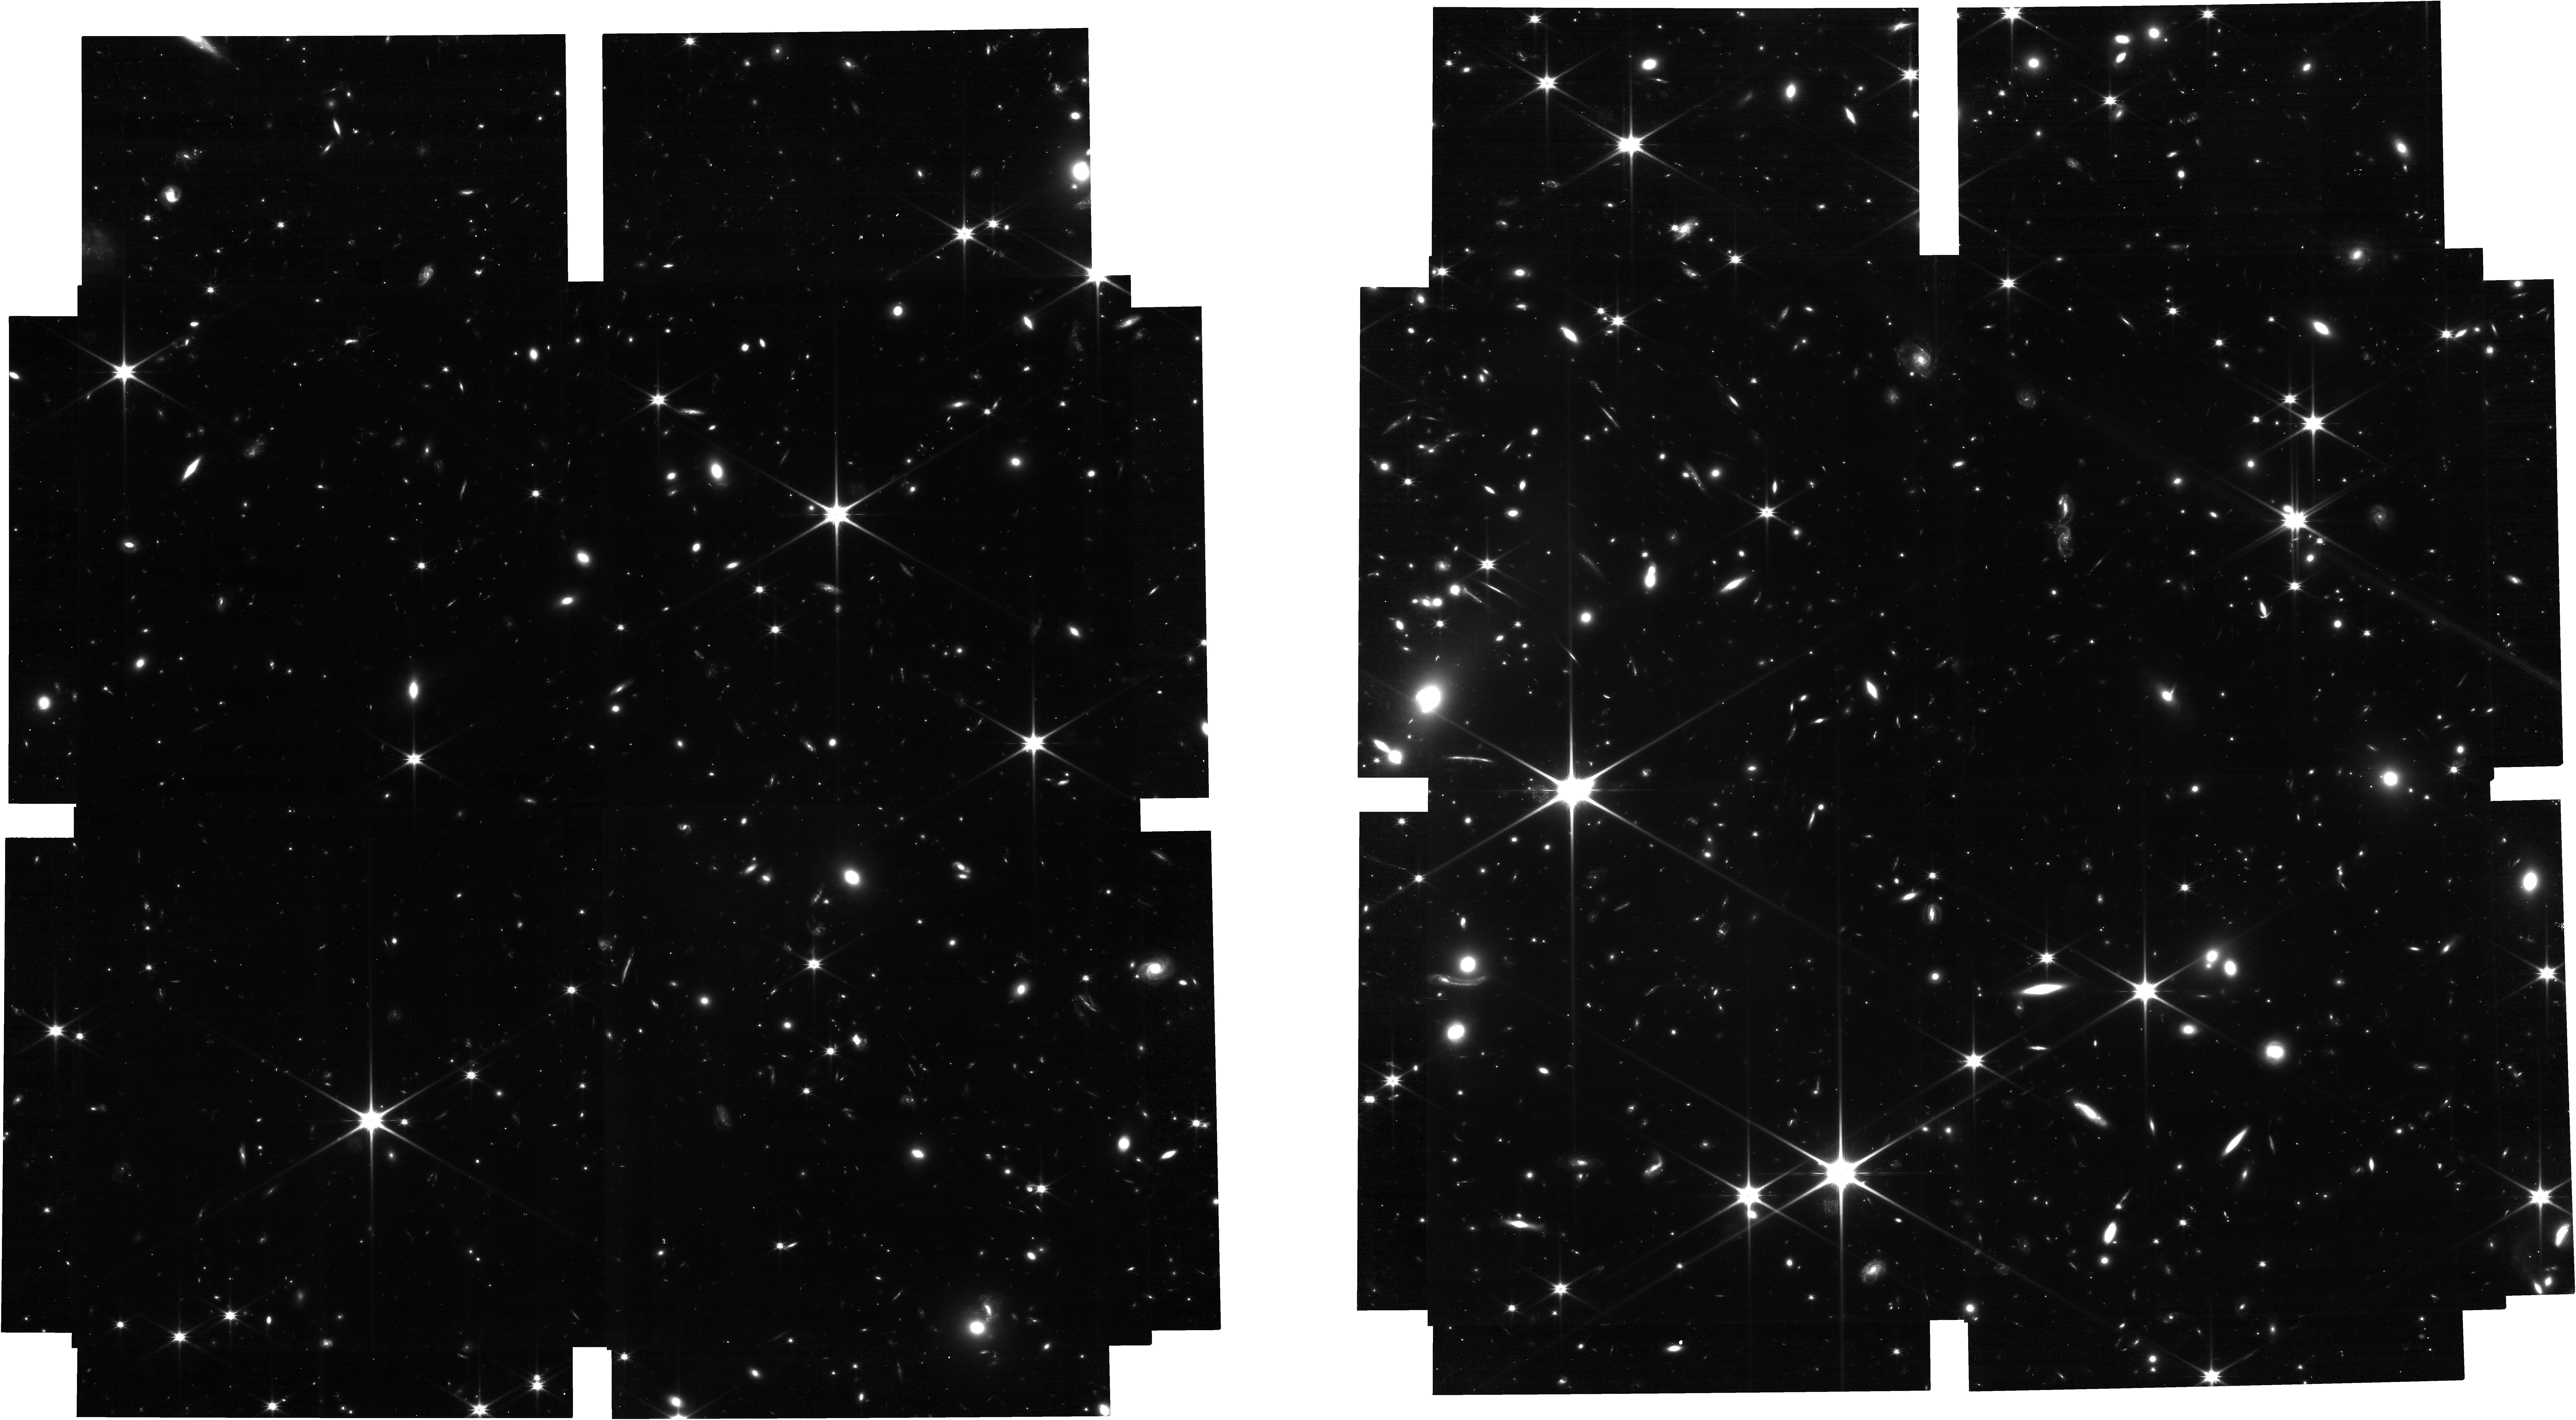
Target: SMACSPROTO
Instrument: NIRCAM
Filter: F115W
Exposure: 11 h
Observation ID: jw04043-o001_t001_nircam_clear-f115w

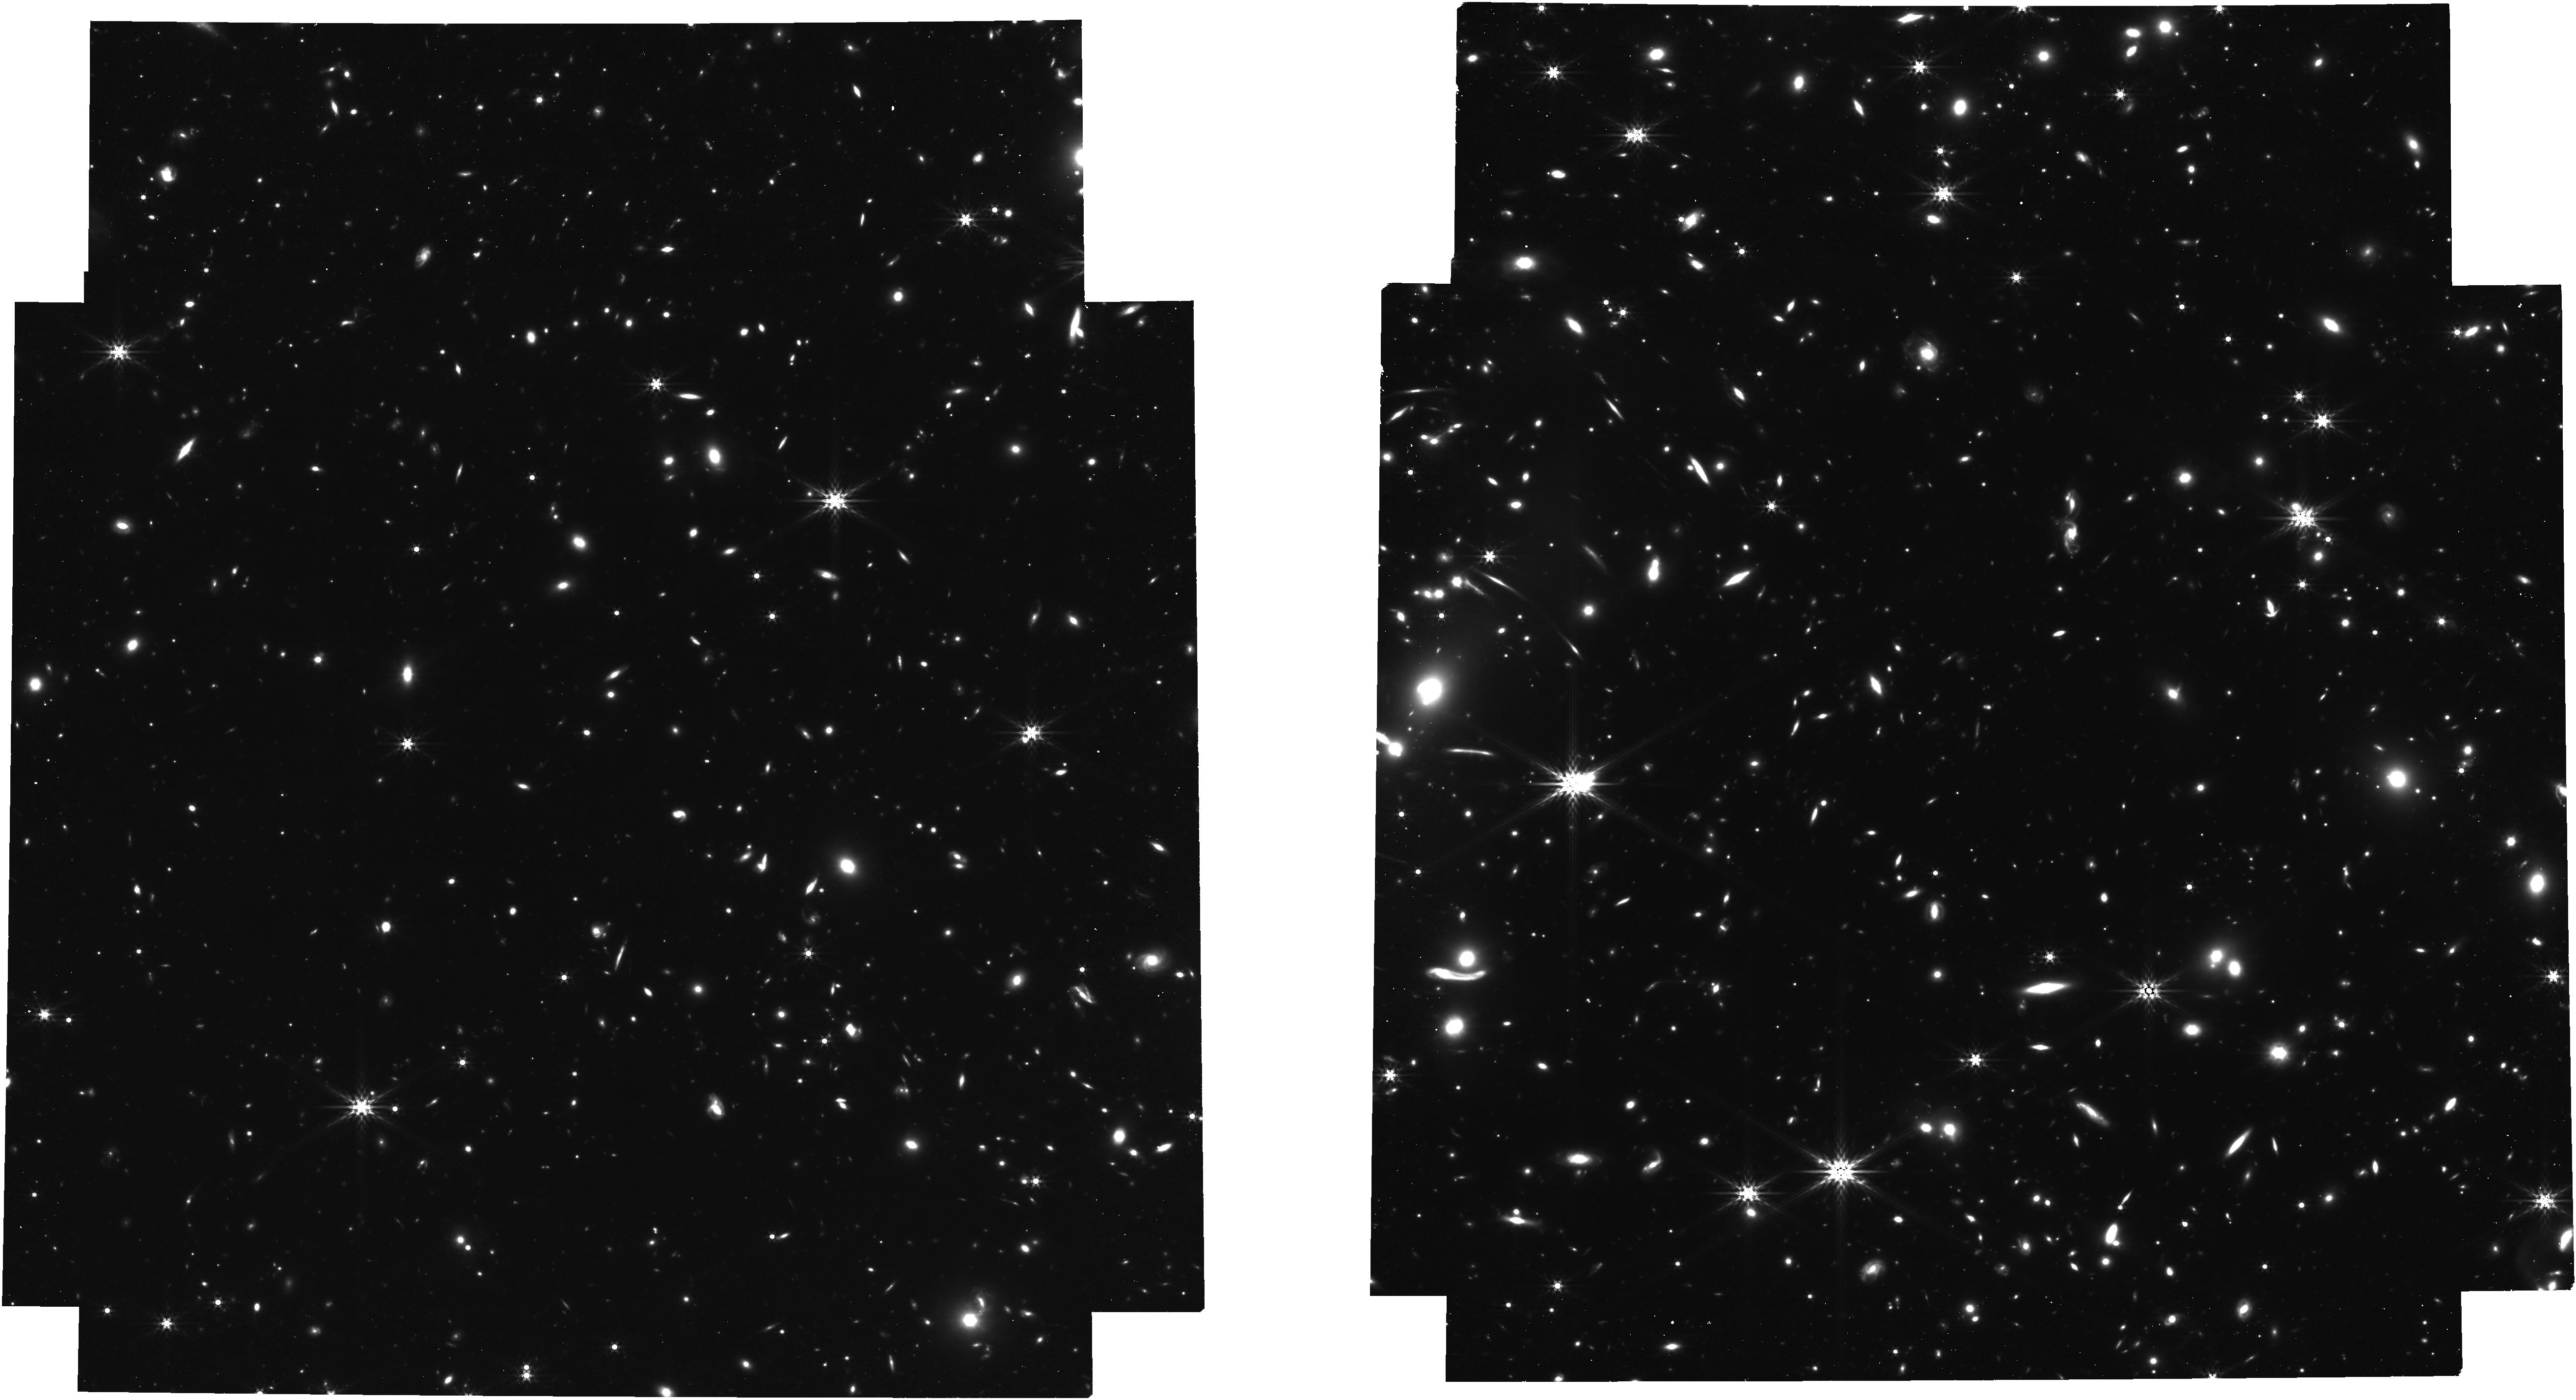
Target: SMACSPROTO
Instrument: NIRCAM
Filter: F444W
Exposure: 6.6 h
Observation ID: jw04043-o001_t001_nircam_clear-f444w

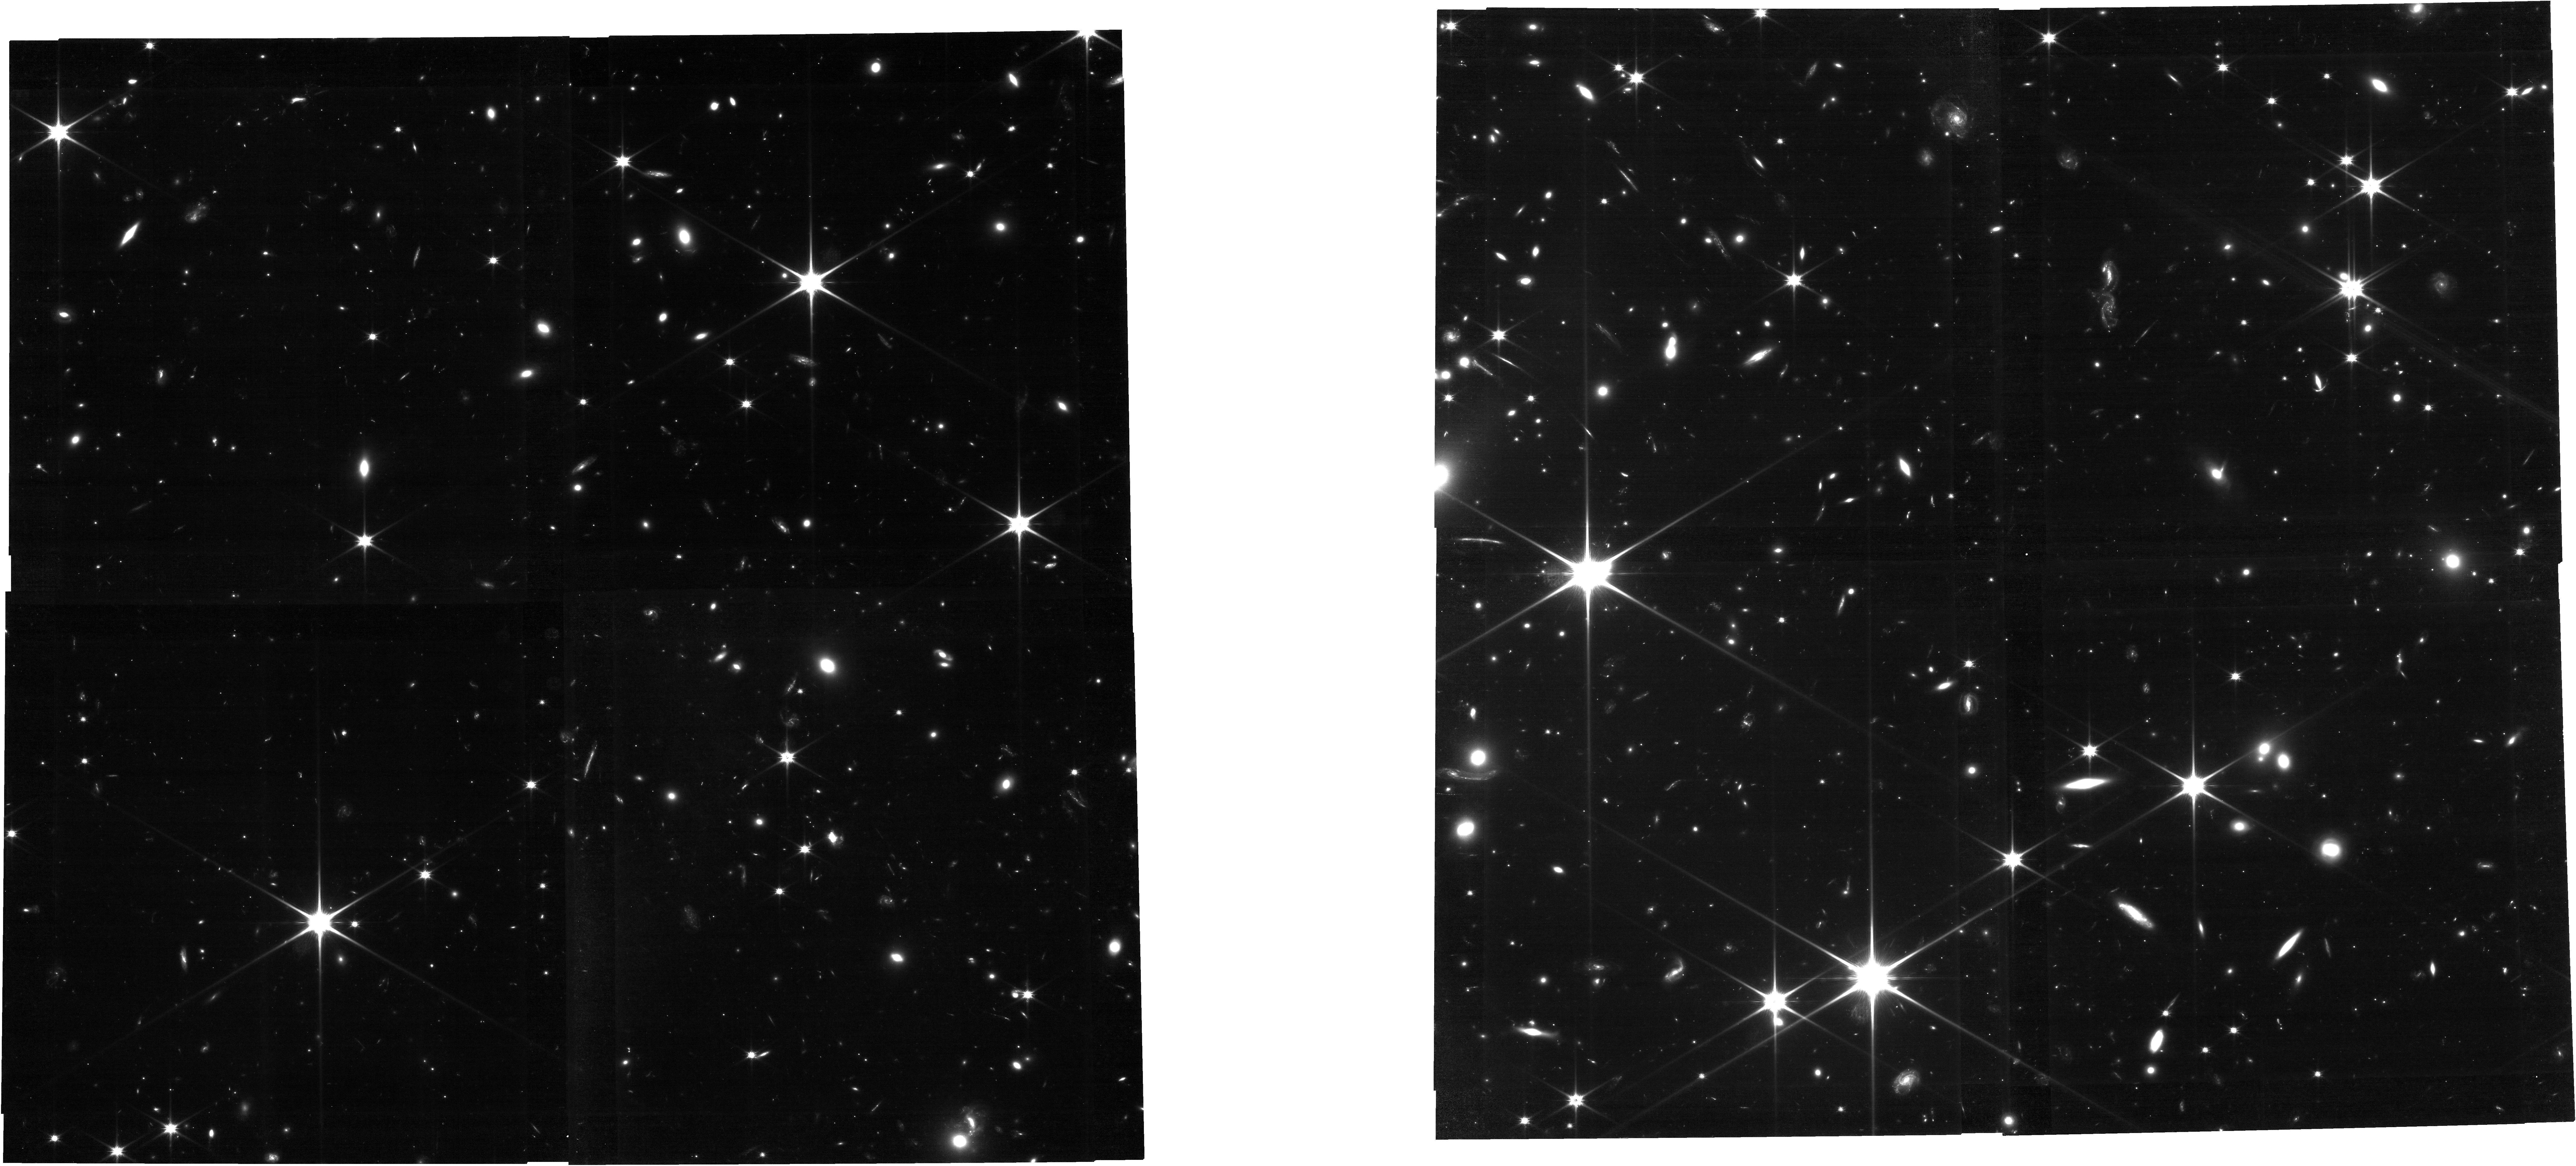
Target: SMACSPROTO
Instrument: NIRCAM
Filter: F090W
Exposure: 4.4 h
Observation ID: jw04043-o001_t001_nircam_clear-f090w

Unveiling the build-up of large scale structure in the early Universe (PI: Witten, Callum)

Understanding the formation and evolution of the first Large Scale Structure (LSS) of the universe is a key, unsolved question. Early JWST deep surveys have revealed that some of the brightest galaxies identified by the Hubble Space Telescope are in fact surrounded by fainter galaxies, forming protoclusters – the progenitors of the large clusters that we observe in the local Universe. However, both observational and theoretical constraints have until now limited our understanding of star-formation, metal enrichment and feedback processes occurring within these very first structures. NIRCam Wide Field Slitless Spectroscopy (WFSS) observations will allow us for the first time to perform a spectroscopic search, unbiased by selection, for protocluster members. We therefore propose to obtain deep WFSS using the F444W filter covering the SMACS0723 cluster field that contains the previously identified z=7.66 protocluster in order to observe [OIII] and Hb emission in constituent galaxies. This lensed protocluster offers a valuable opportunity to spectroscopically confirm the constituent galaxies of a likely-AGN hosting protocluster. Moreover, we will constrain their properties allowing us for the first time to understand the evolution of a protocluster through observations of the distribution of star-formation, metallicity and the age of the protocluster shedding unique light on the physical processes governing some of the earliest LSS identified to date.